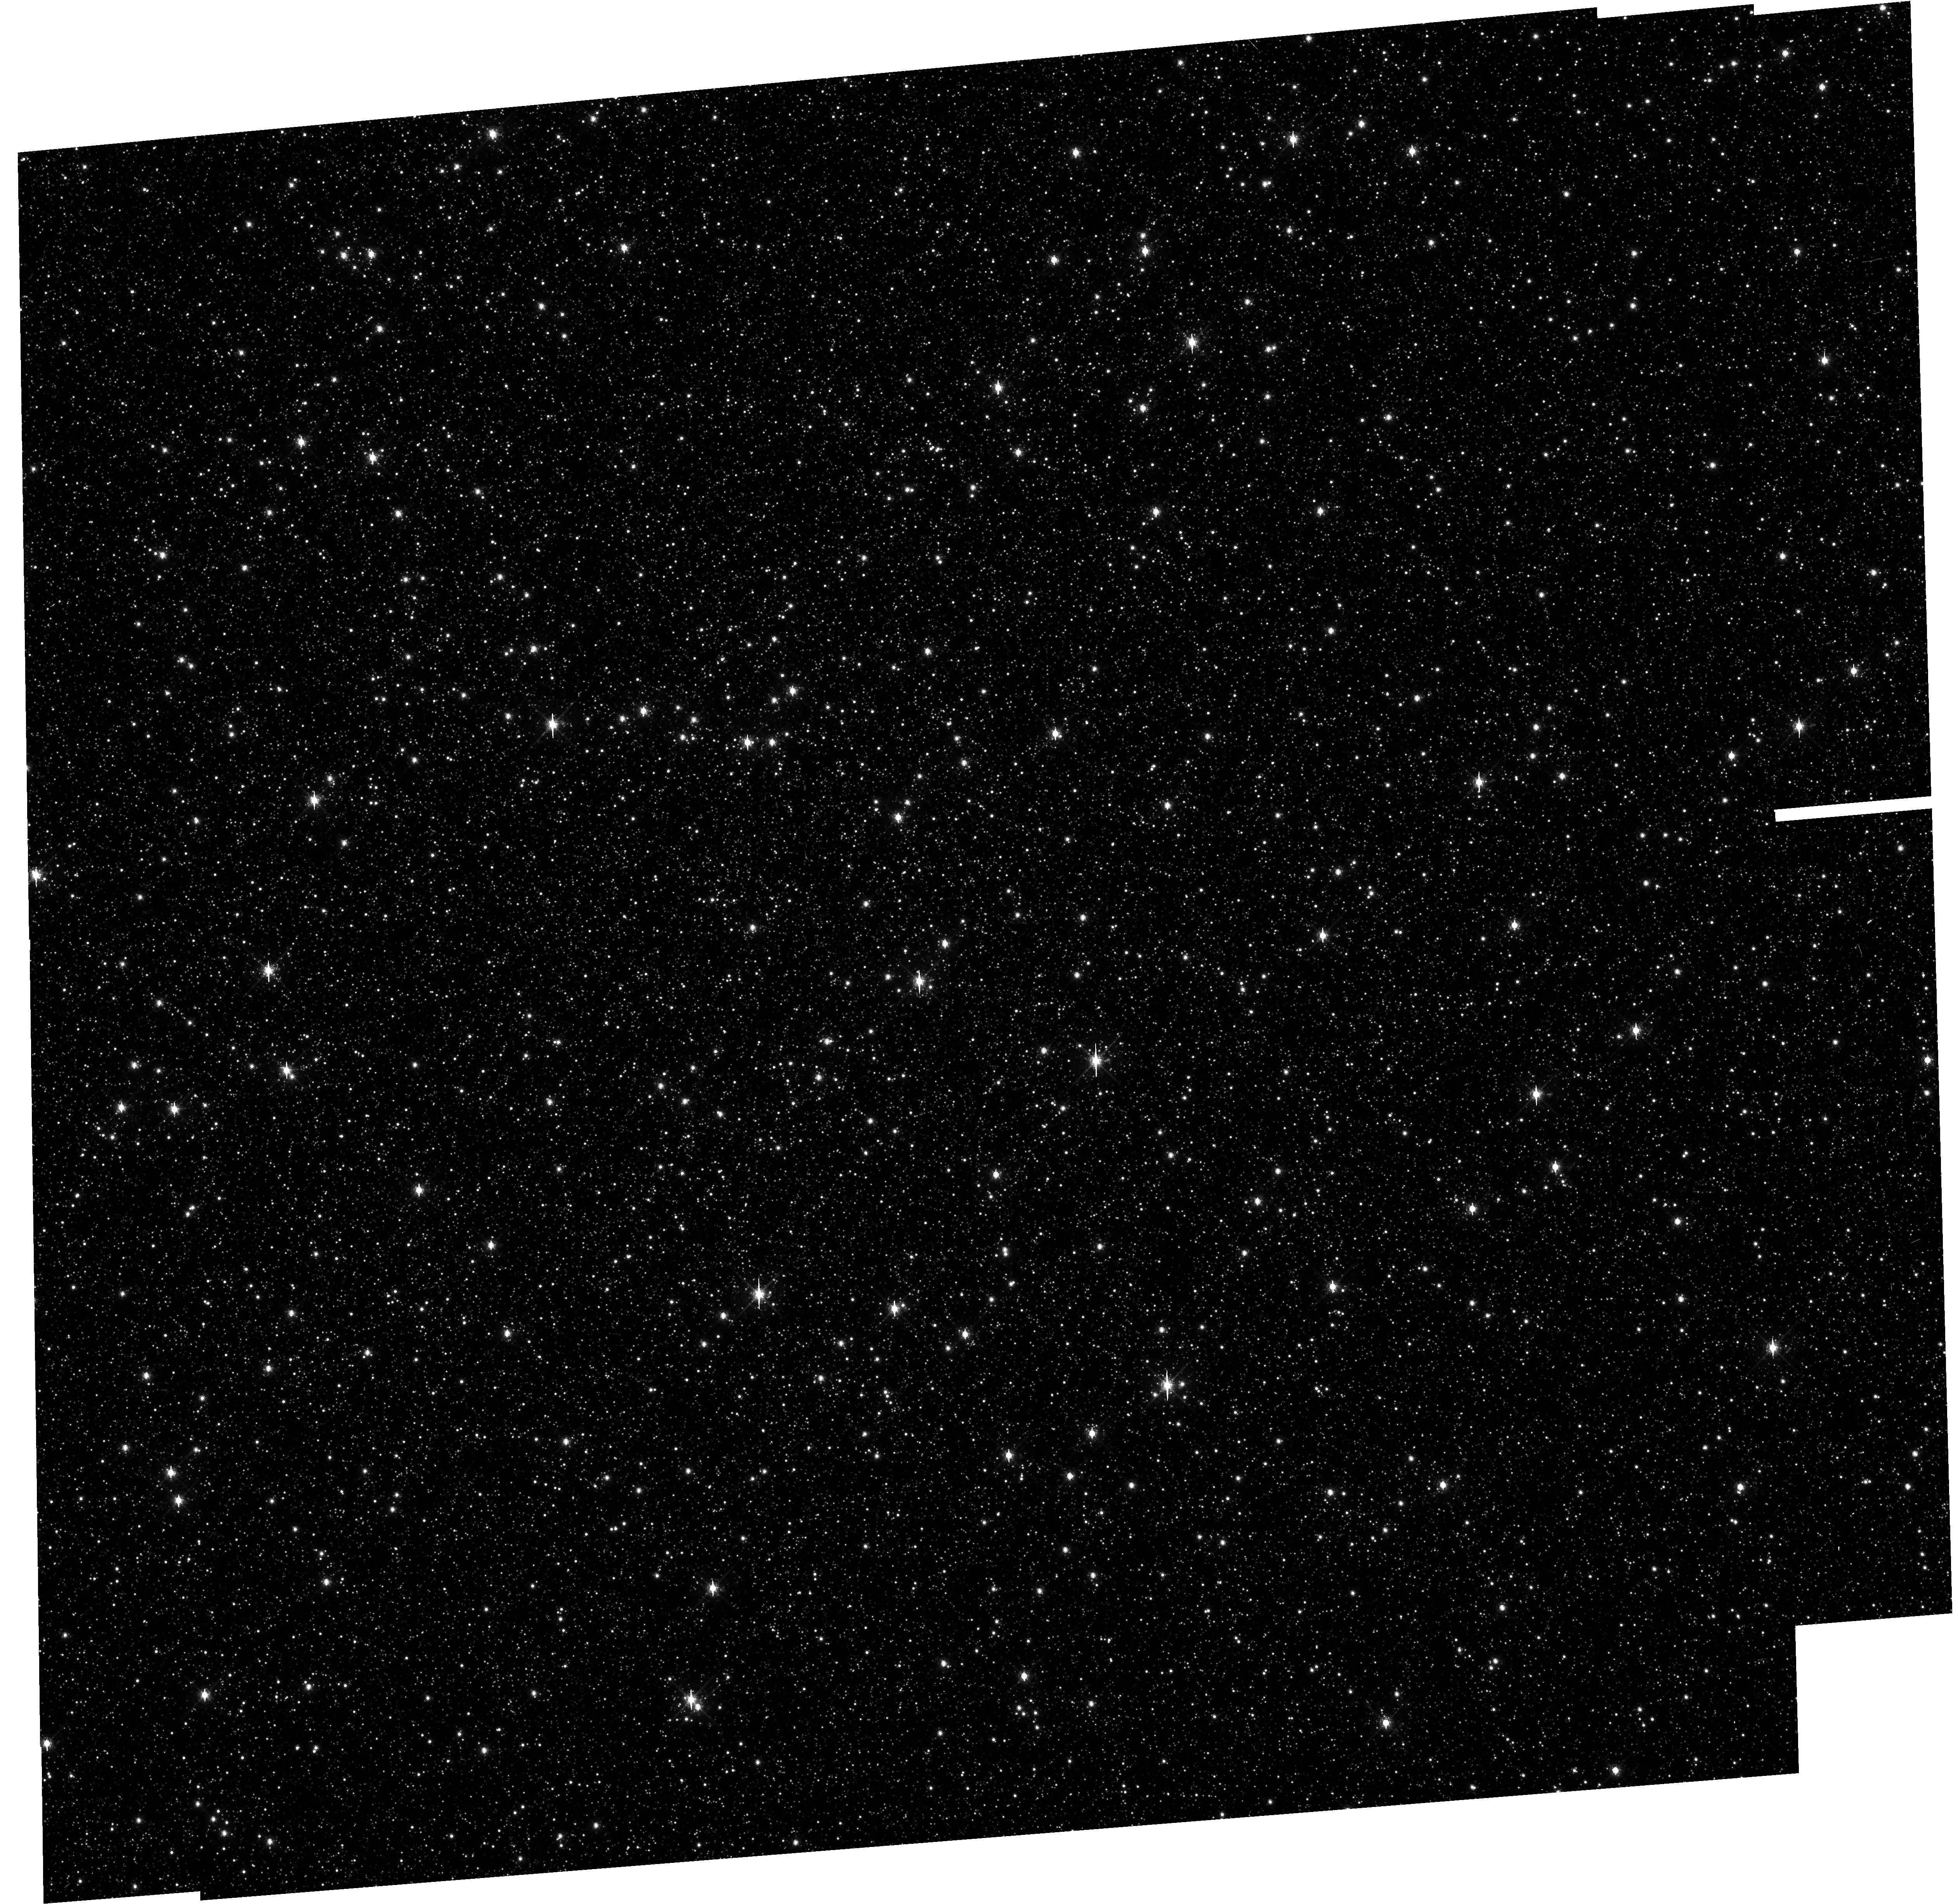
Target: OMEGA-CEN
Instrument: WFC3/UVIS
Filter: F673N
Exposure: 35 min
Observation ID: hst_12091_02_wfc3_uvis_f673n_iben02

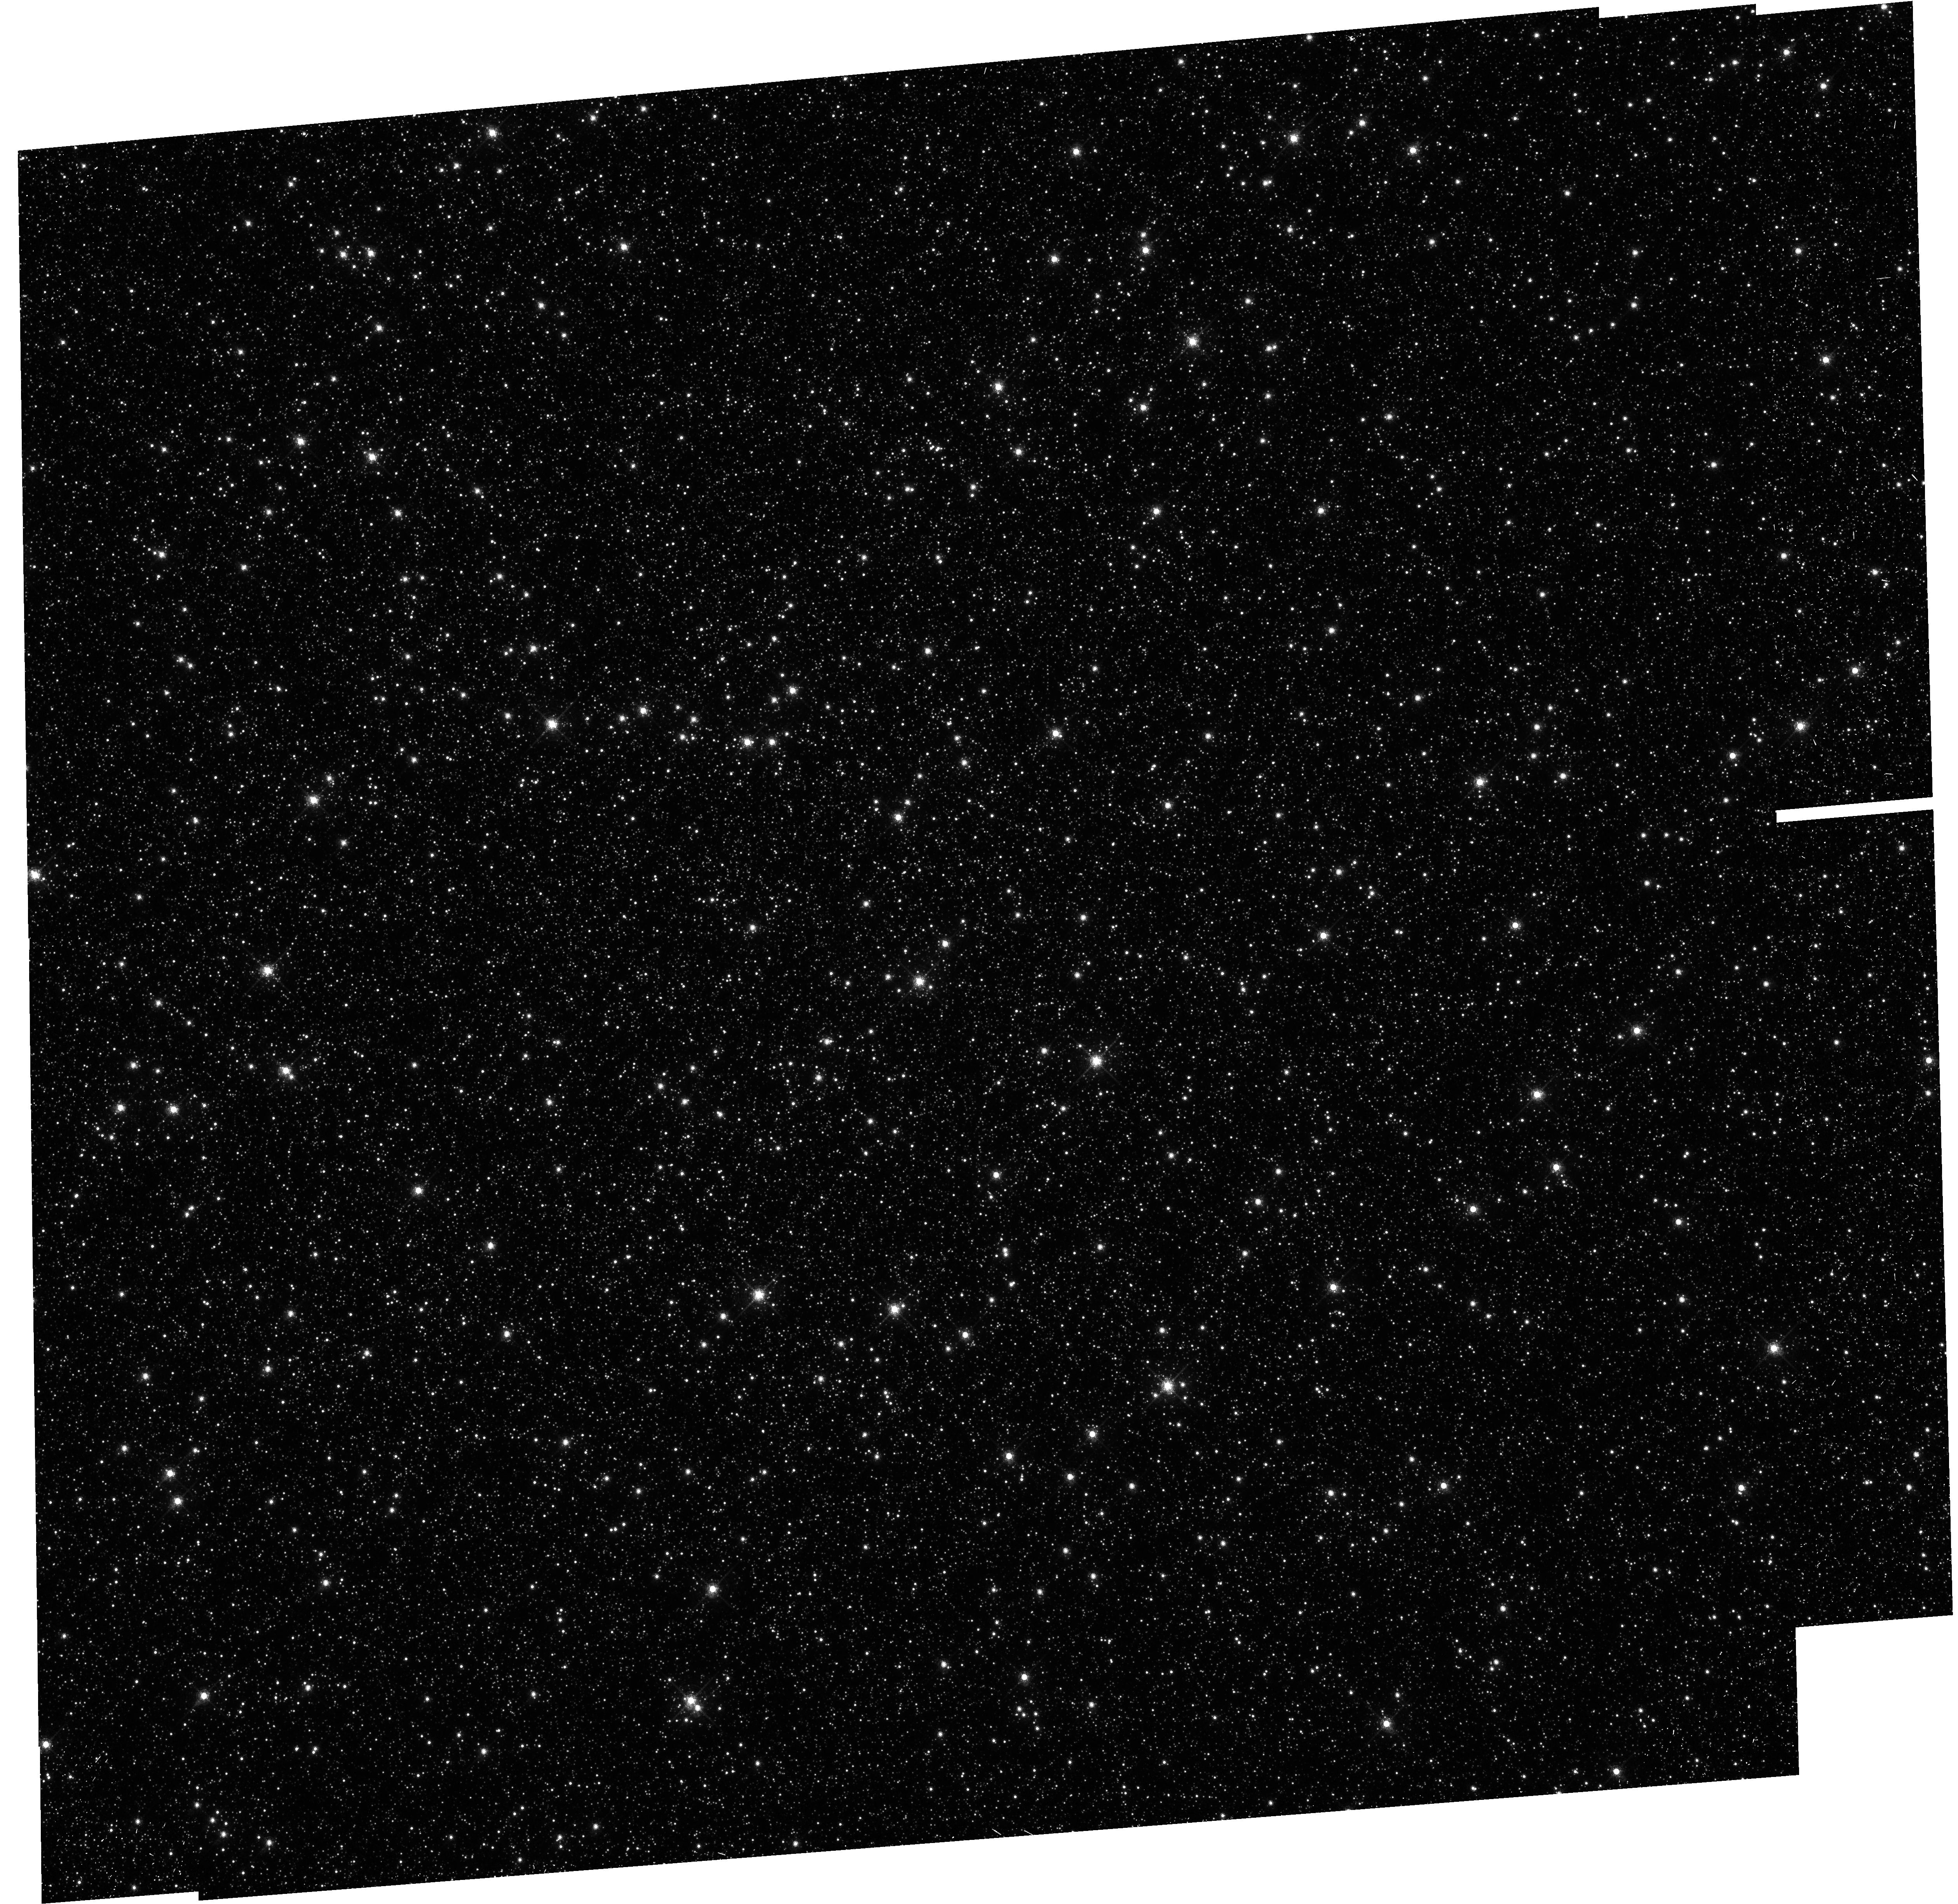
Target: OMEGA-CEN
Instrument: WFC3/UVIS
Filter: F658N
Exposure: 35 min
Observation ID: hst_12091_01_wfc3_uvis_f658n_iben01

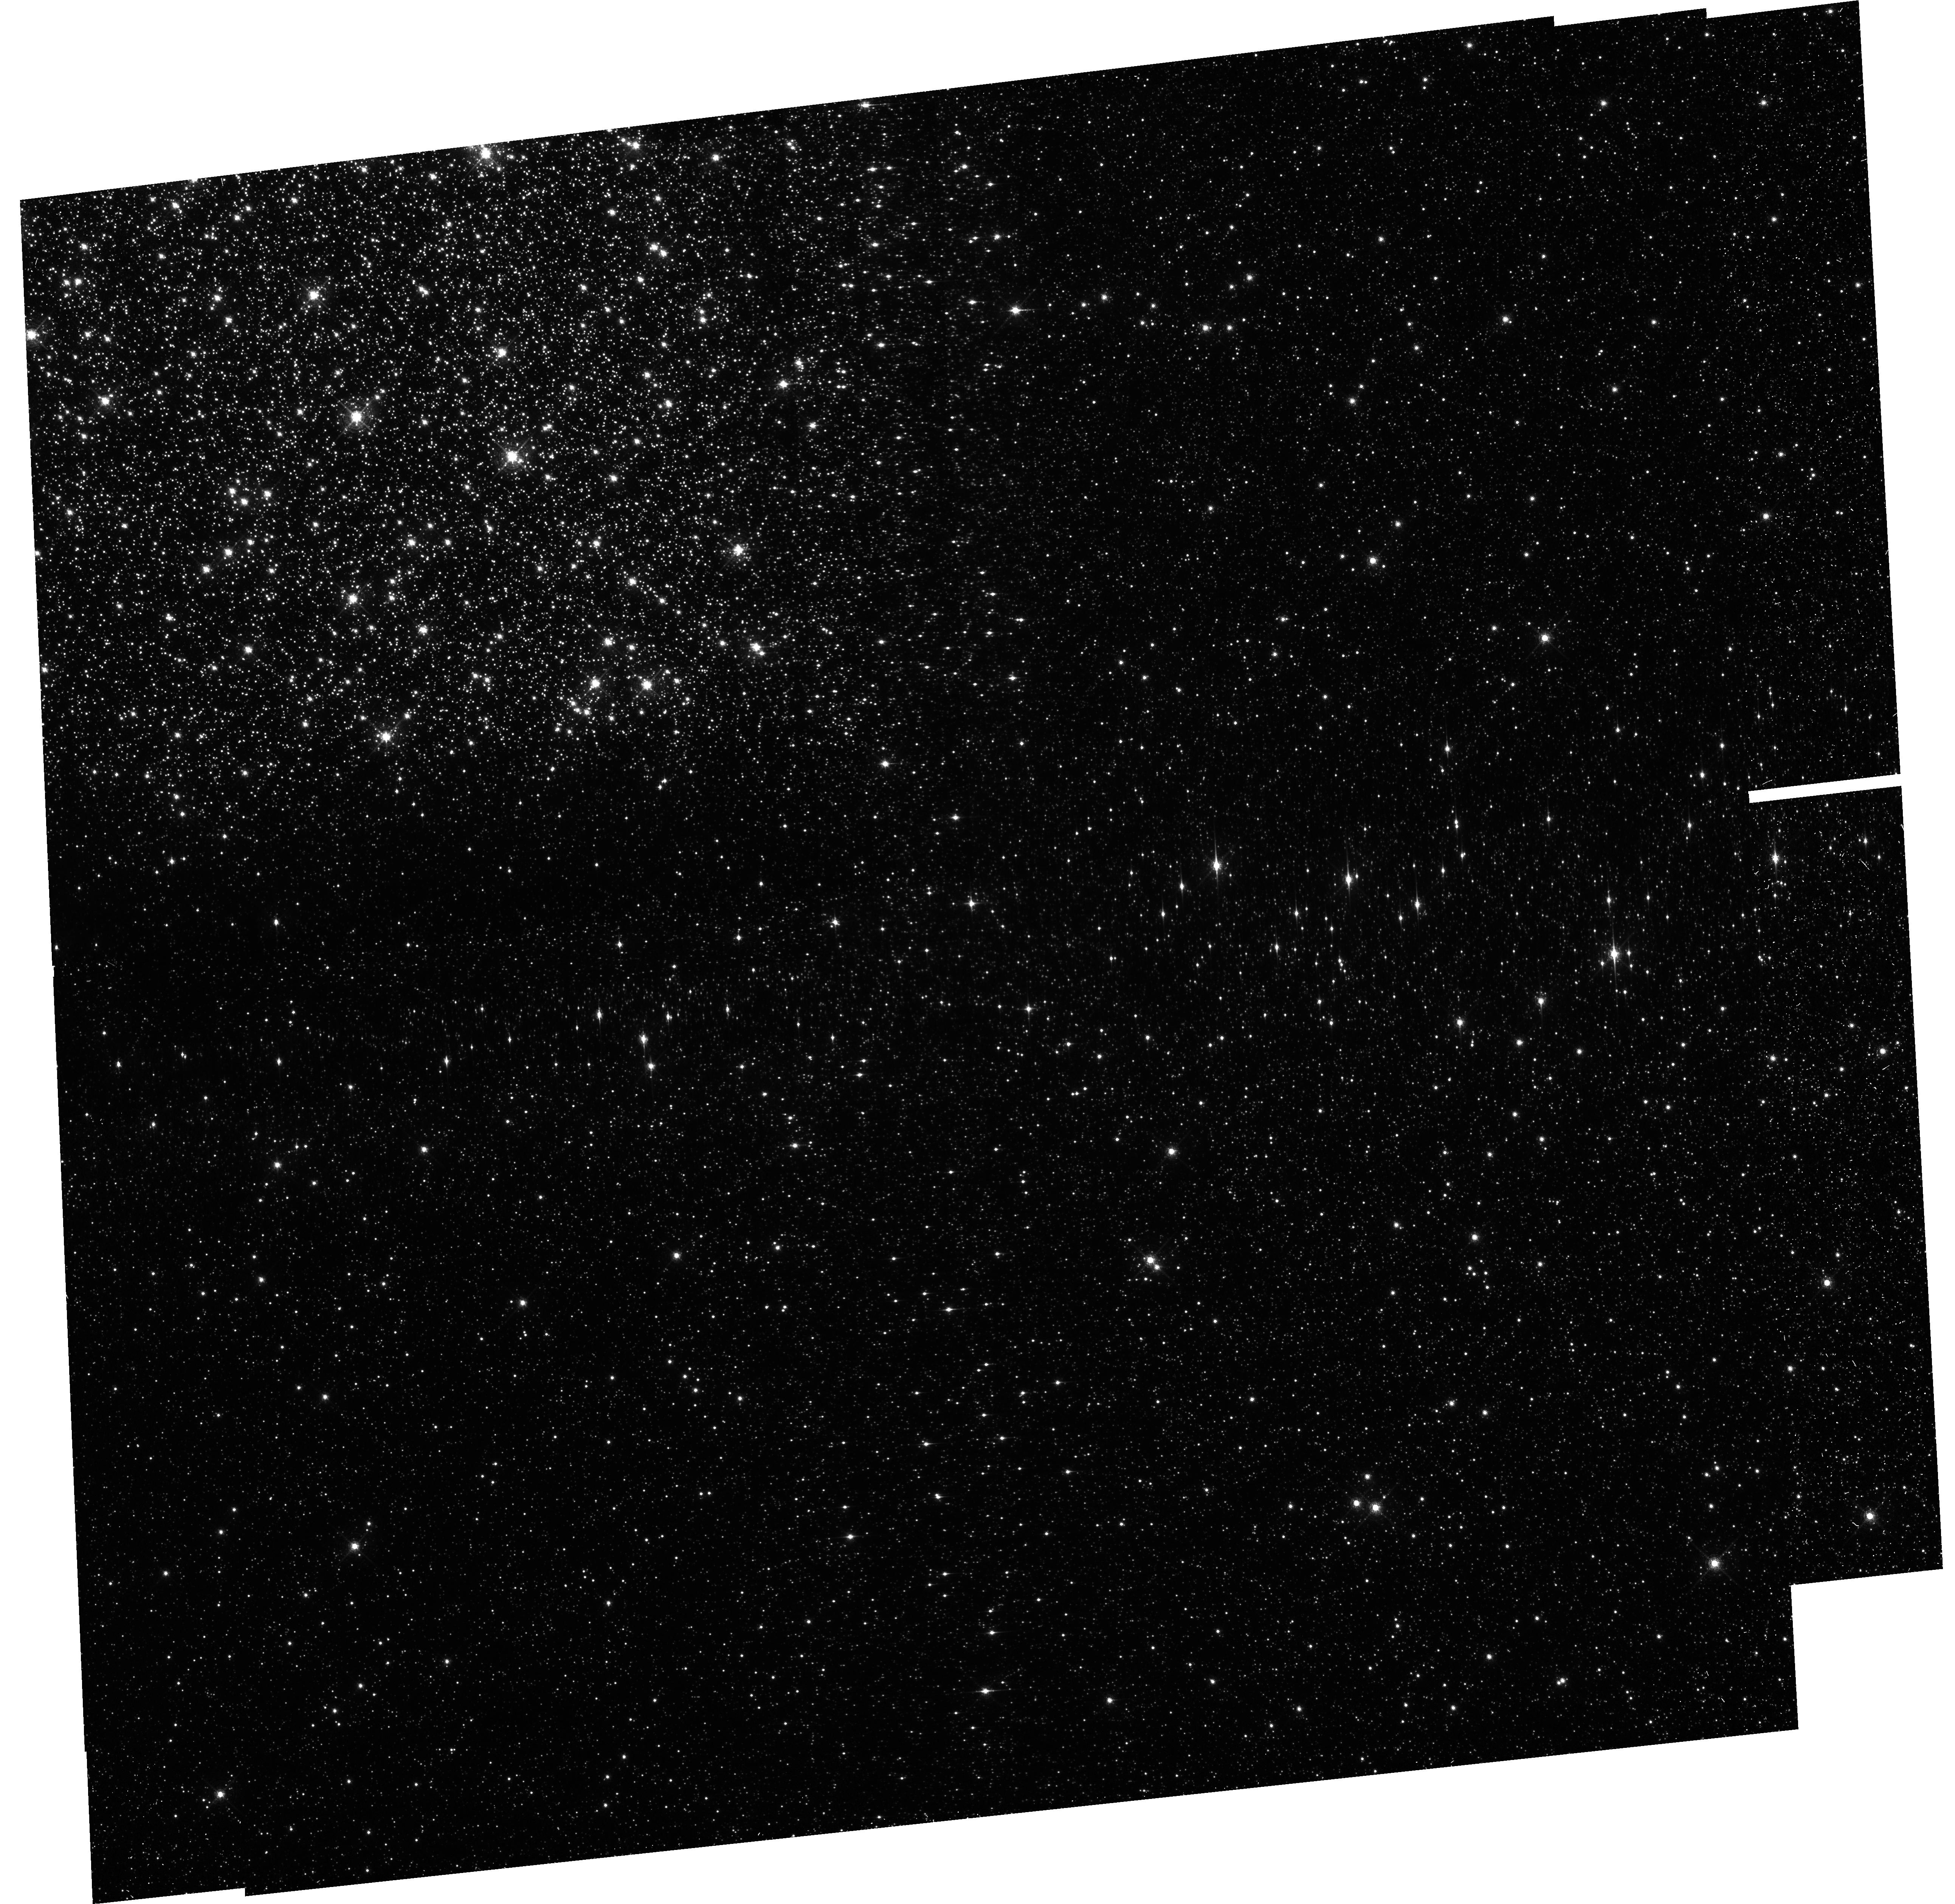
Target: OMEGA-CEN
Instrument: WFC3/UVIS
Filter: FQ674N
Exposure: 35 min
Observation ID: hst_12091_03_wfc3_uvis_fq674n_iben03

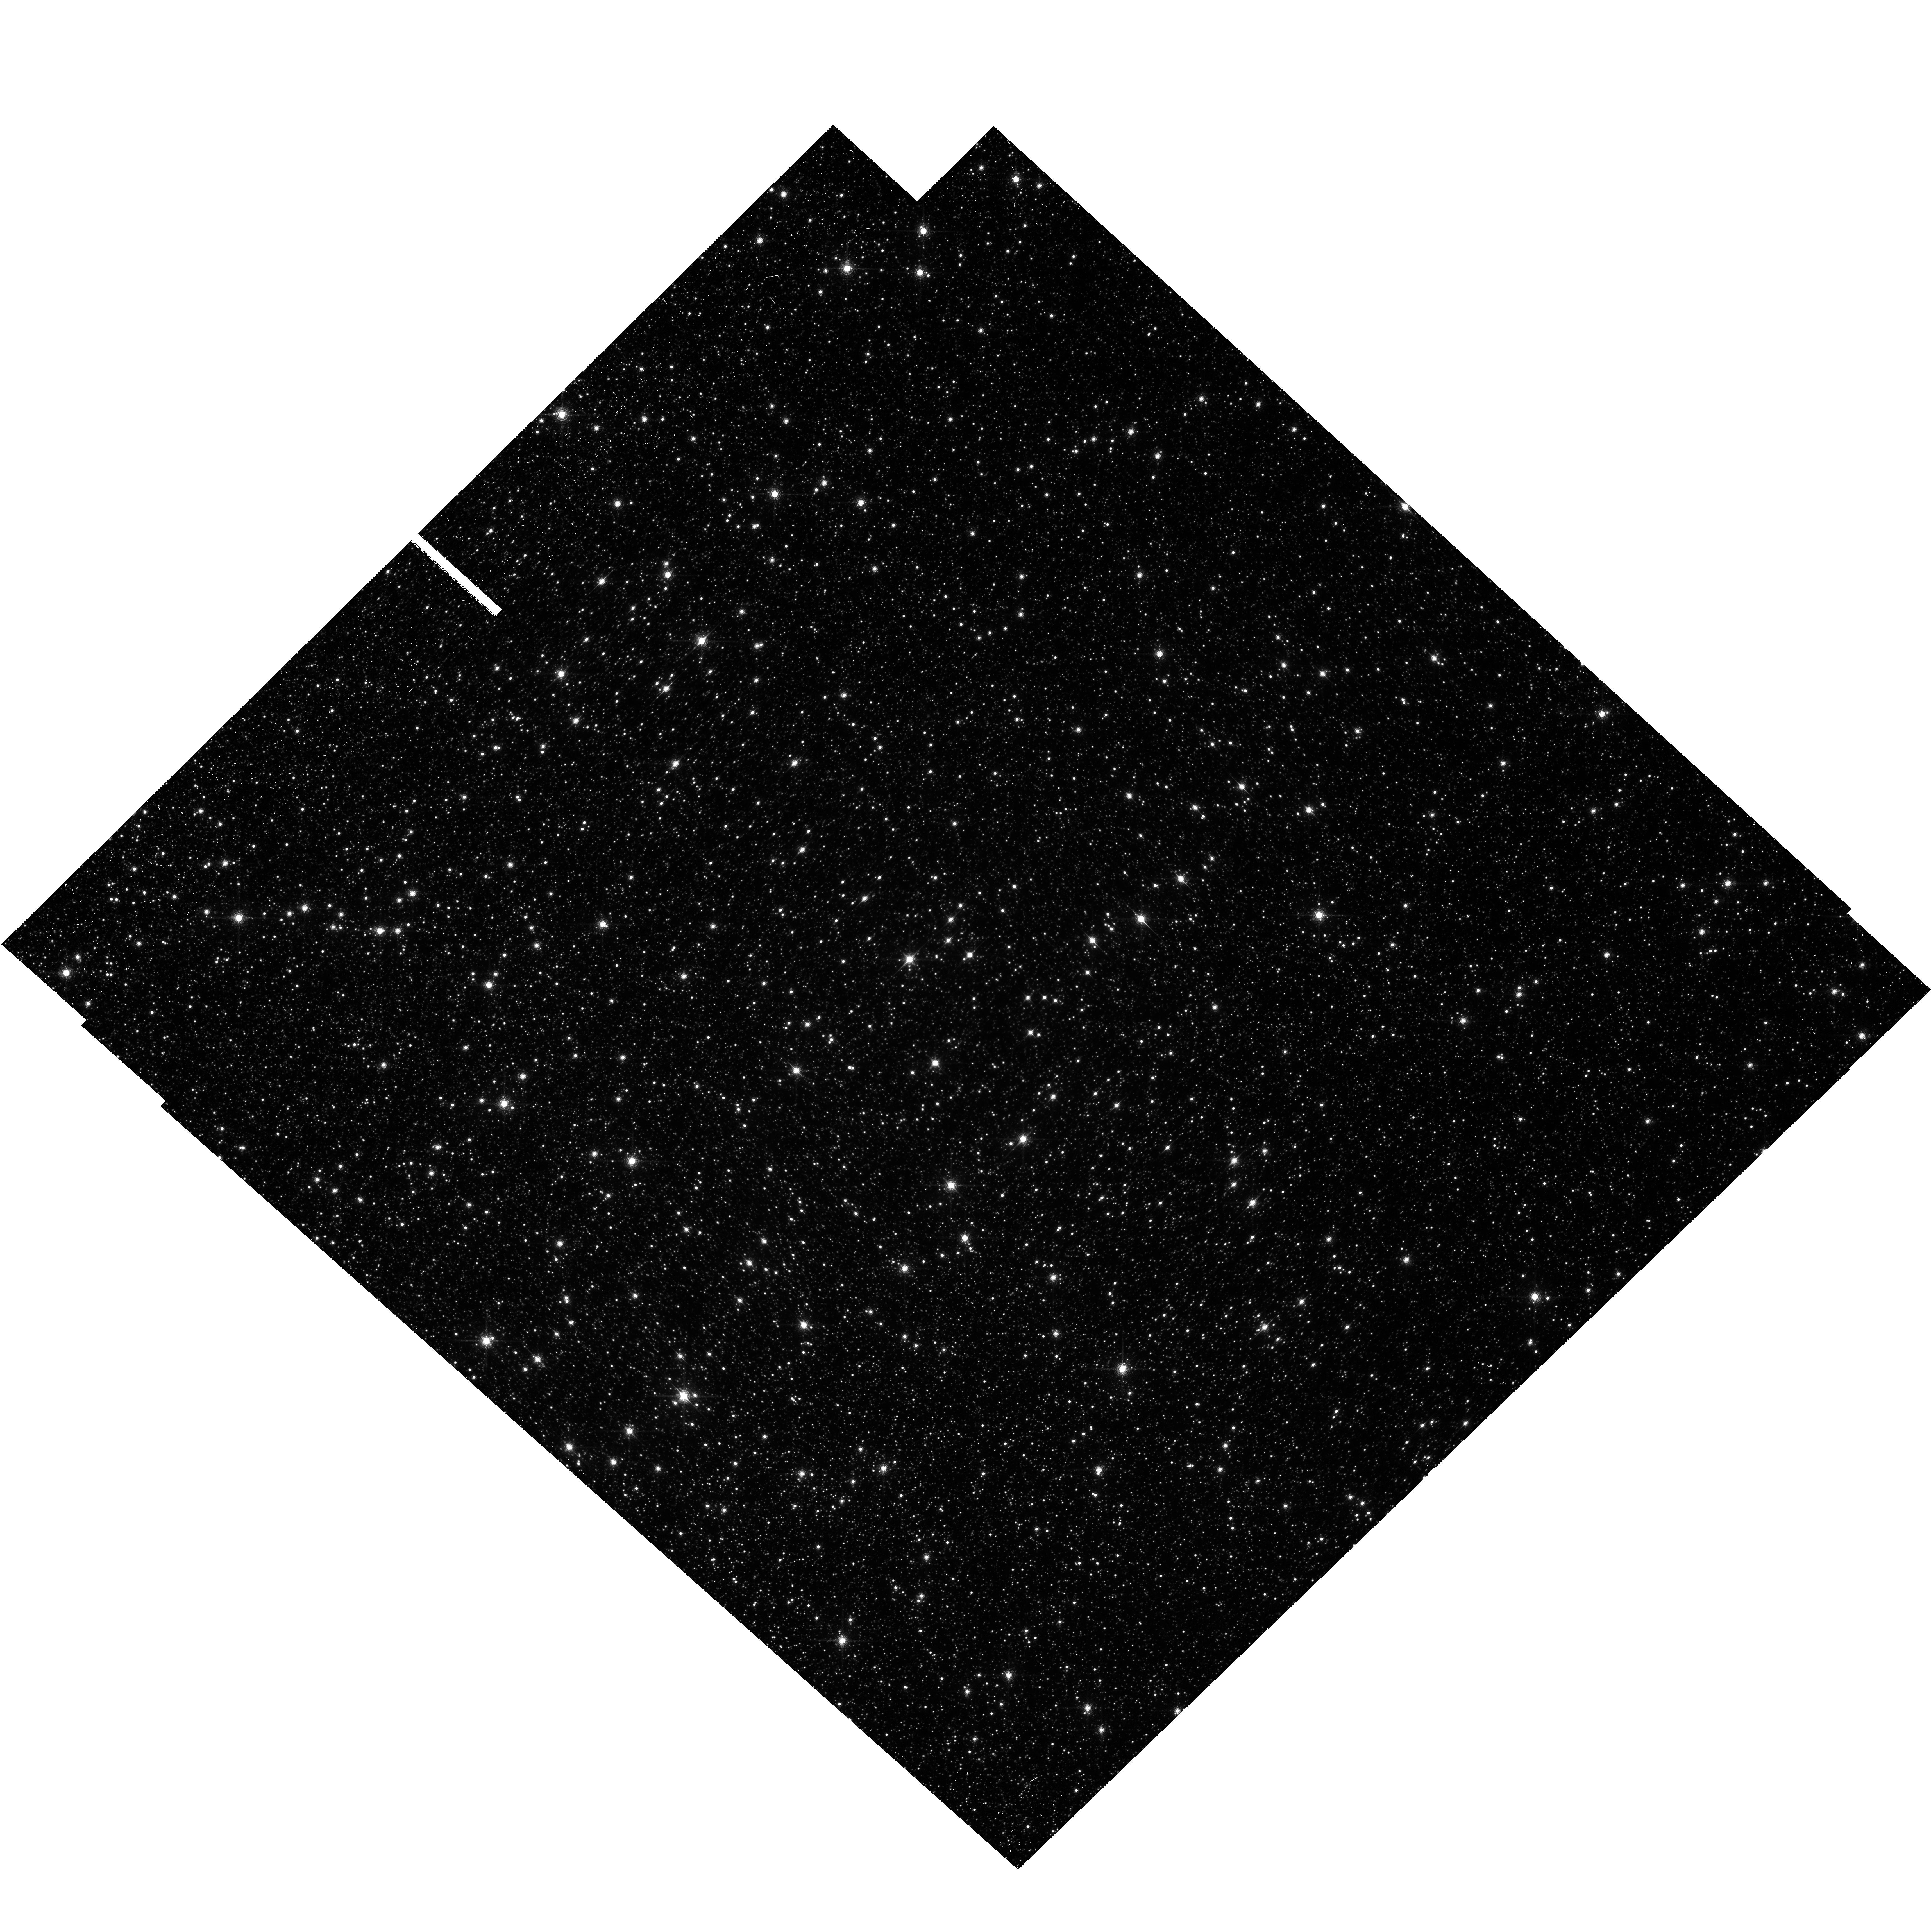
Target: OMEGA-CEN
Instrument: WFC3/UVIS
Filter: FQ937N
Exposure: 35 min
Observation ID: hst_12091_55_wfc3_uvis_fq937n_iben55

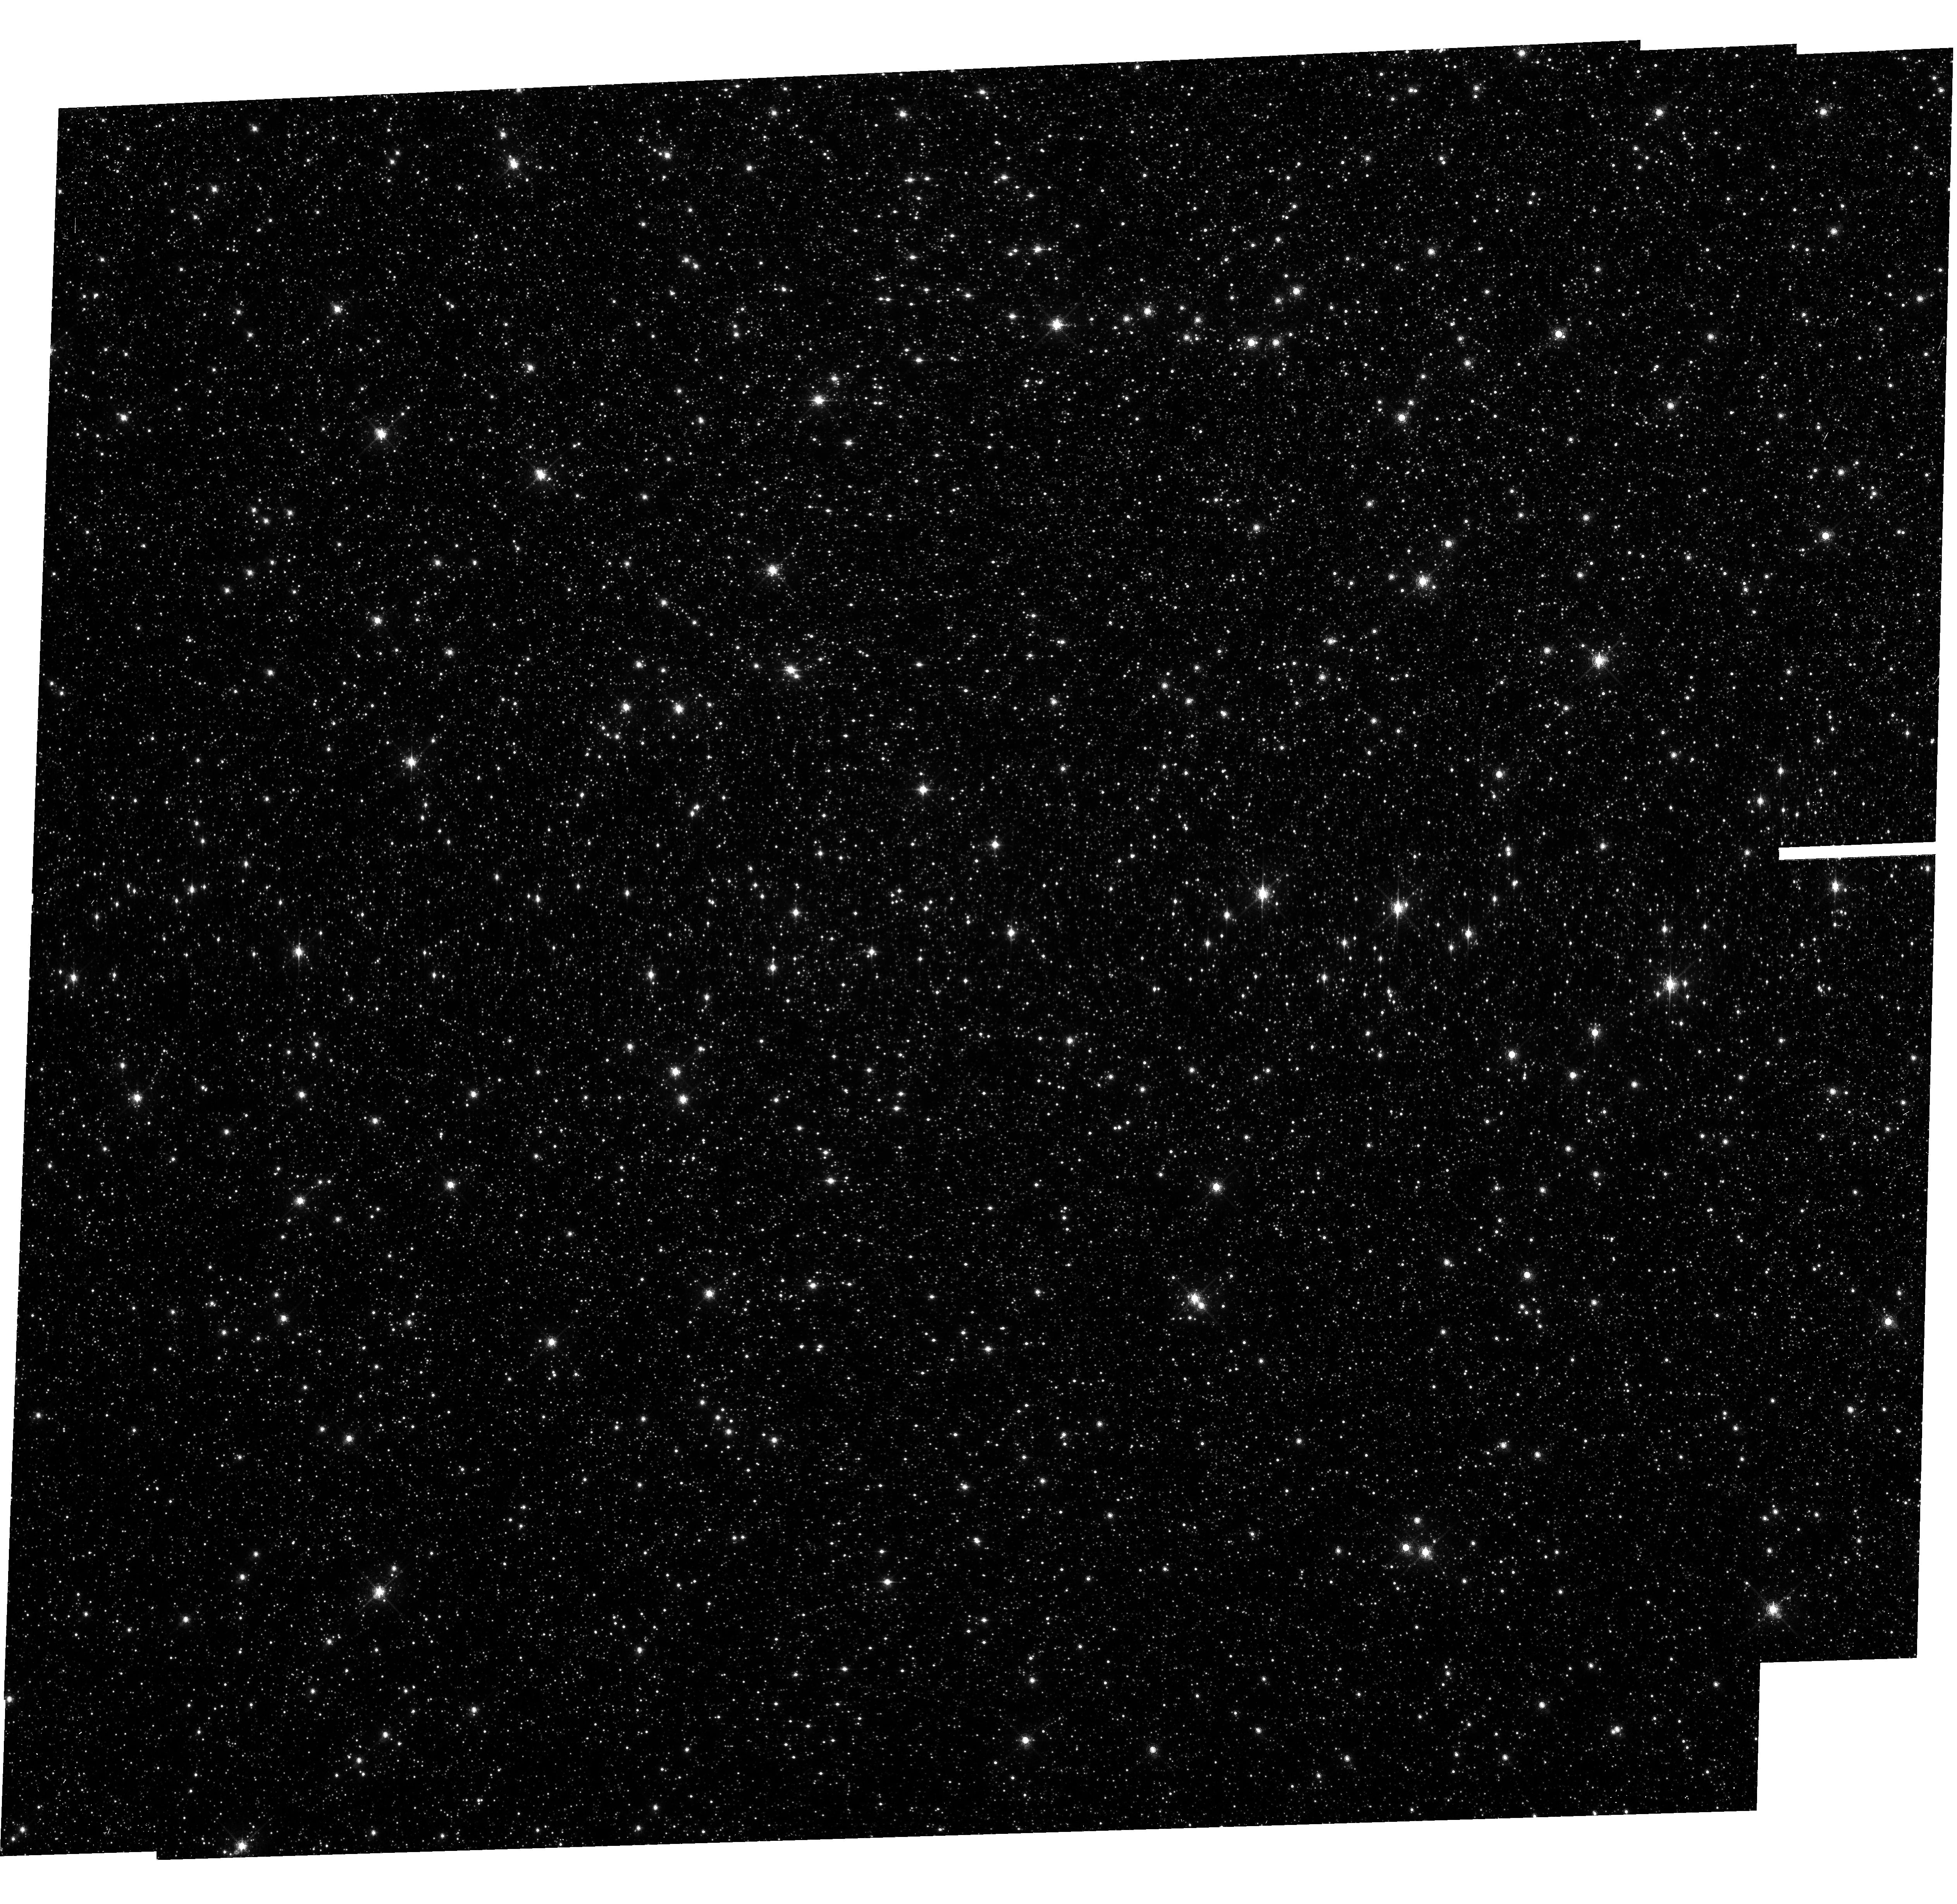
Target: OMEGA-CEN
Instrument: WFC3/UVIS
Filter: FQ750N
Exposure: 35 min
Observation ID: hst_12091_04_wfc3_uvis_fq750n_iben04

WFC3/UVIS Fringe Calibration - Part 2 (PI: Wong, Michael H.)

Fringing has been observed in flat fields of 12 narrowband filters (4 full-frame and 3 quad spectral elements) longer than 600 nm, with peak-to-peak fringe amplitude variations ranging from 0.5% to 14.2% (WFC3 ISR 2010-04). Two filters (F953N and F656N) will be tested in program 11922, supporting 88 Cycle 17 GO exposures in these filters. Here we propose to observe globular cluster Omega Centauri (NGC 5139) in the other 10 filters affected by fringing, supporting 319 Cycle 17 GO exposures in these filters. By measuring the relative changes in brightness of stars at different positions on the detector, we will determine the local variations induced by the fringing pattern. The data will serve two purposes: characterize the effect of fringing on photometry of on-orbit data, and verify models used to correct for fringing effects. The models rely on Thermal Vacuum Test 3 (TV3) data between 845-990 nm and NASA/GSFC Detector Characterization Laboratory (DCL) test data from 700-1060 nm. Only the F953N filter in program 11922 overlaps with the test data wavelength range, making it difficult to compare the efficacy of fringe models. This program will expand the on-orbit fringing data so that we can compare models at 6 new wavelengths within the ground test data wavelength range, as well as 4 new wavelengths not covered by the ground test data. Flight data in these 4 filters can be corrected by extrapolating the model beyond the wavelength range of the test data used to create the model.